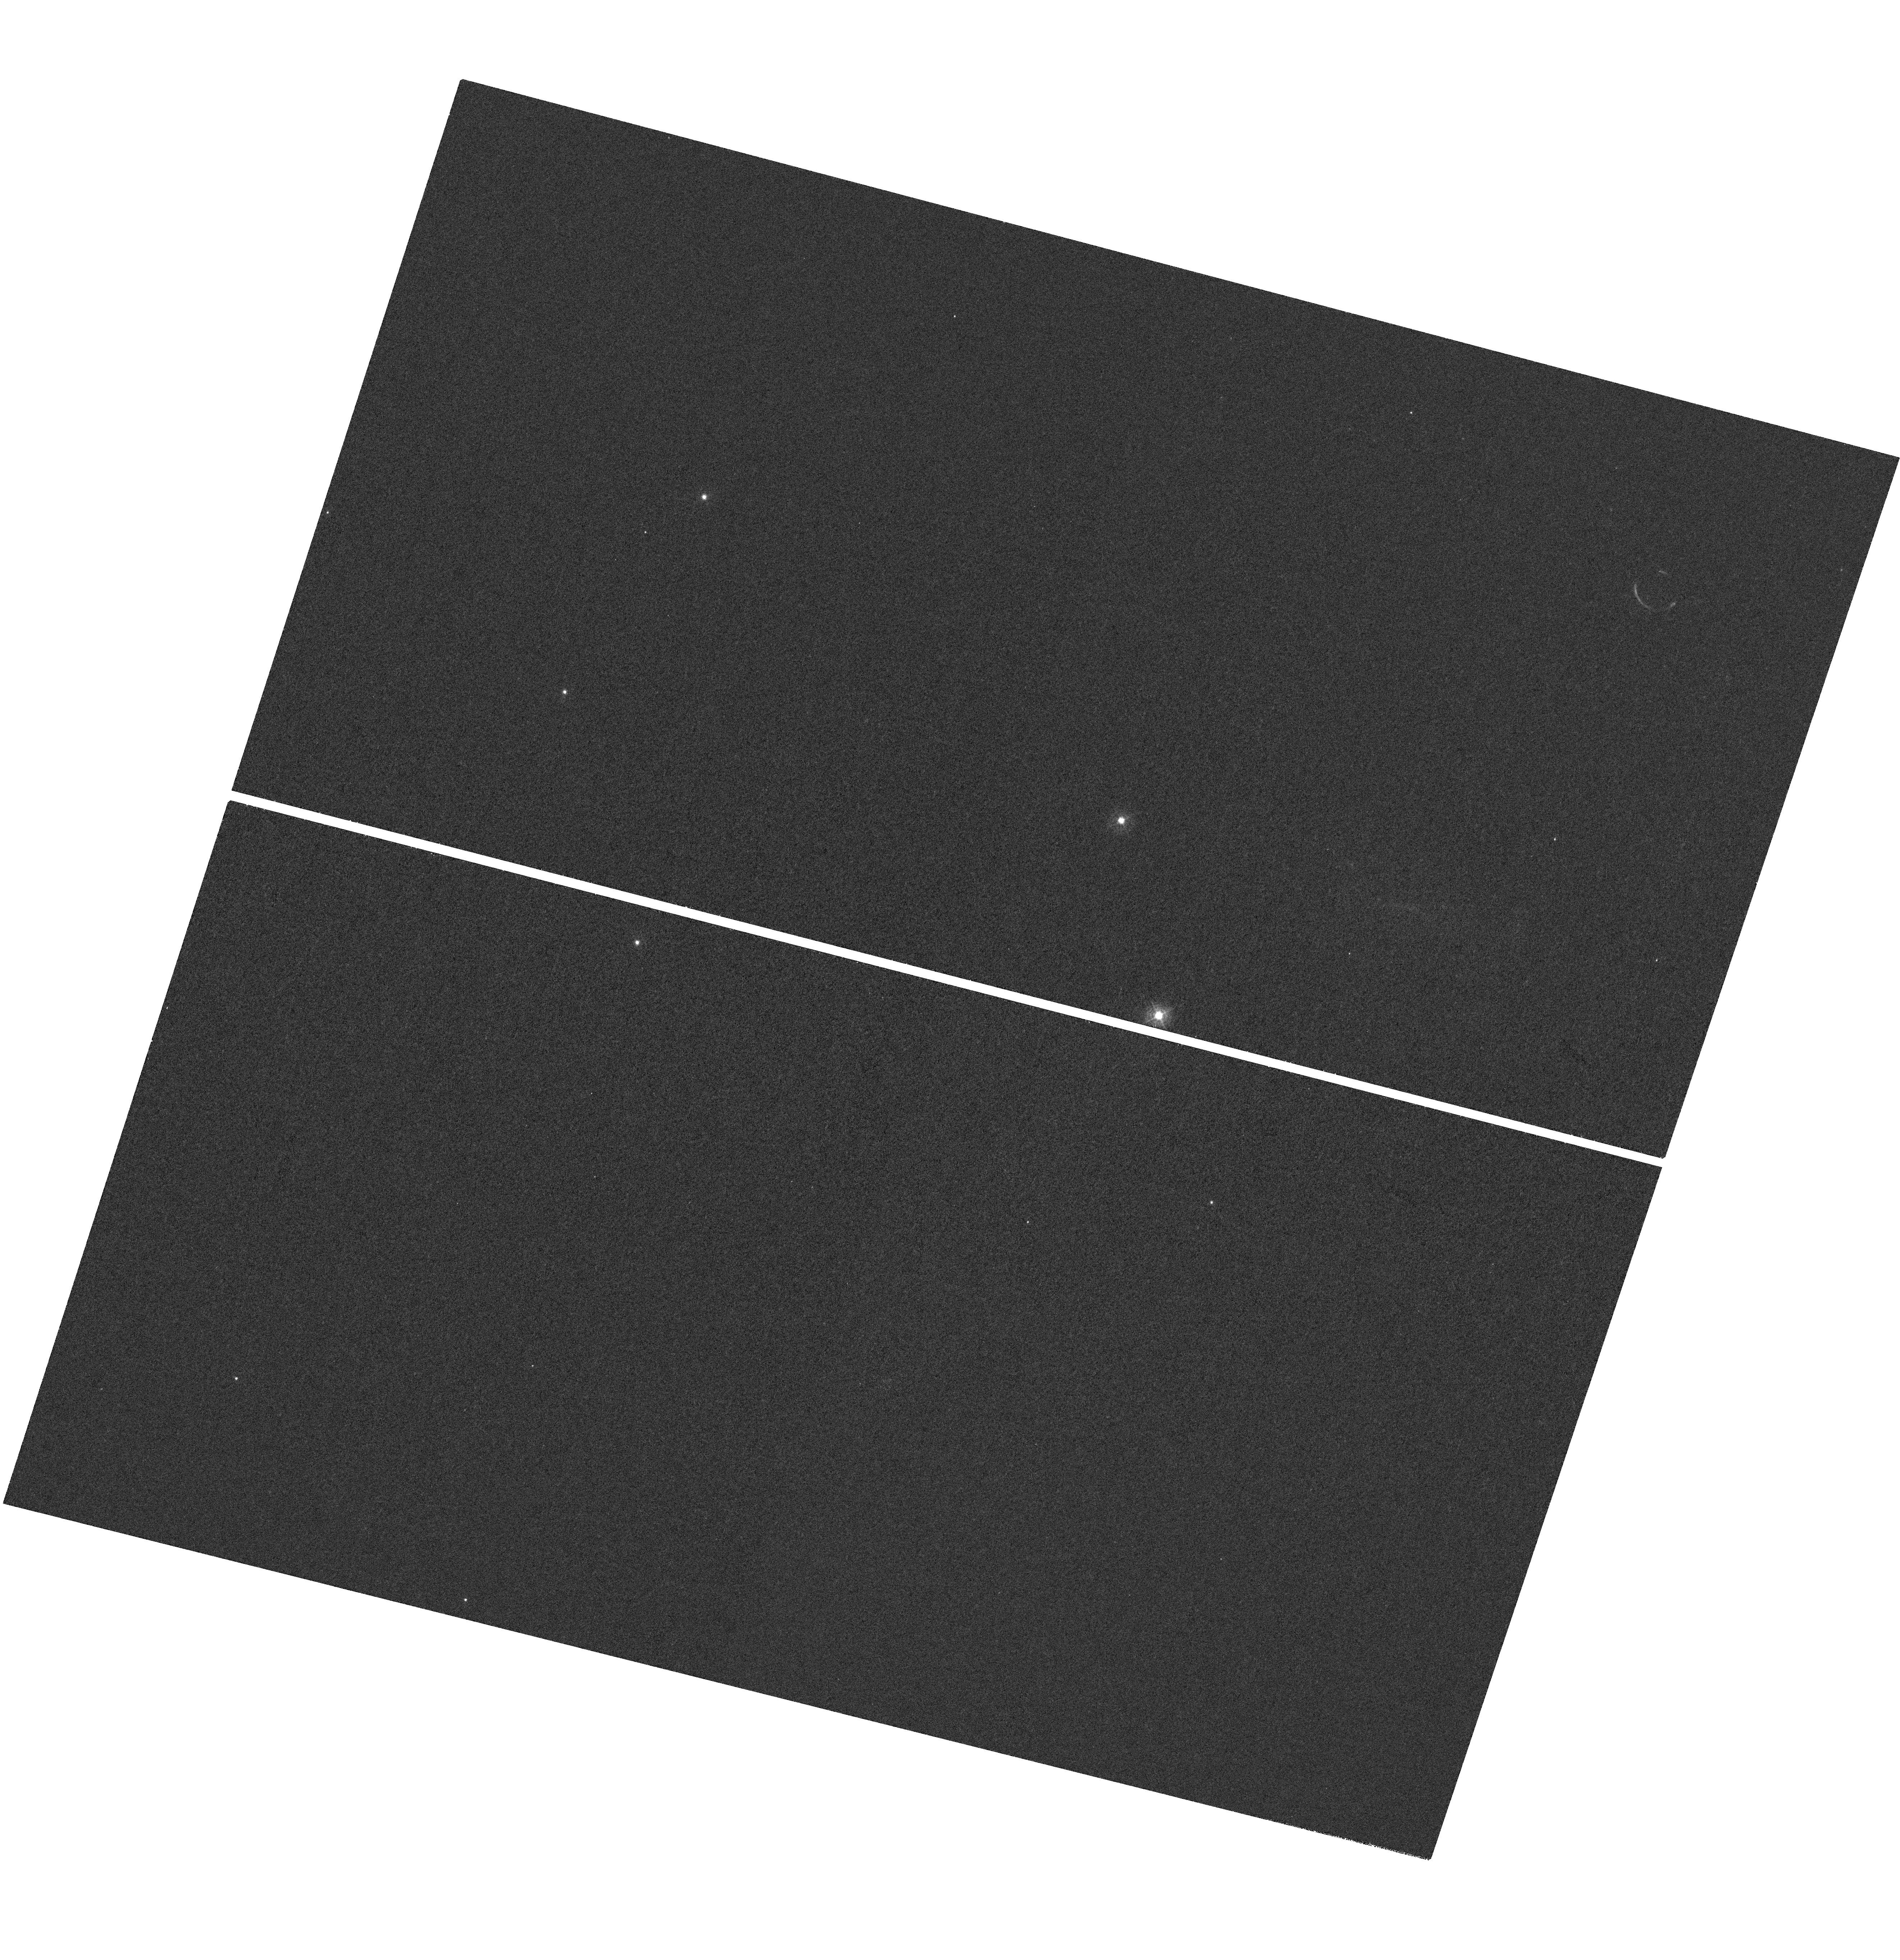
Target: J1356-2313
Instrument: WFC3/UVIS
Filter: F373N
Exposure: 1.4 h
Observation ID: hst_16876_01_wfc3_uvis_f373n_iesh01

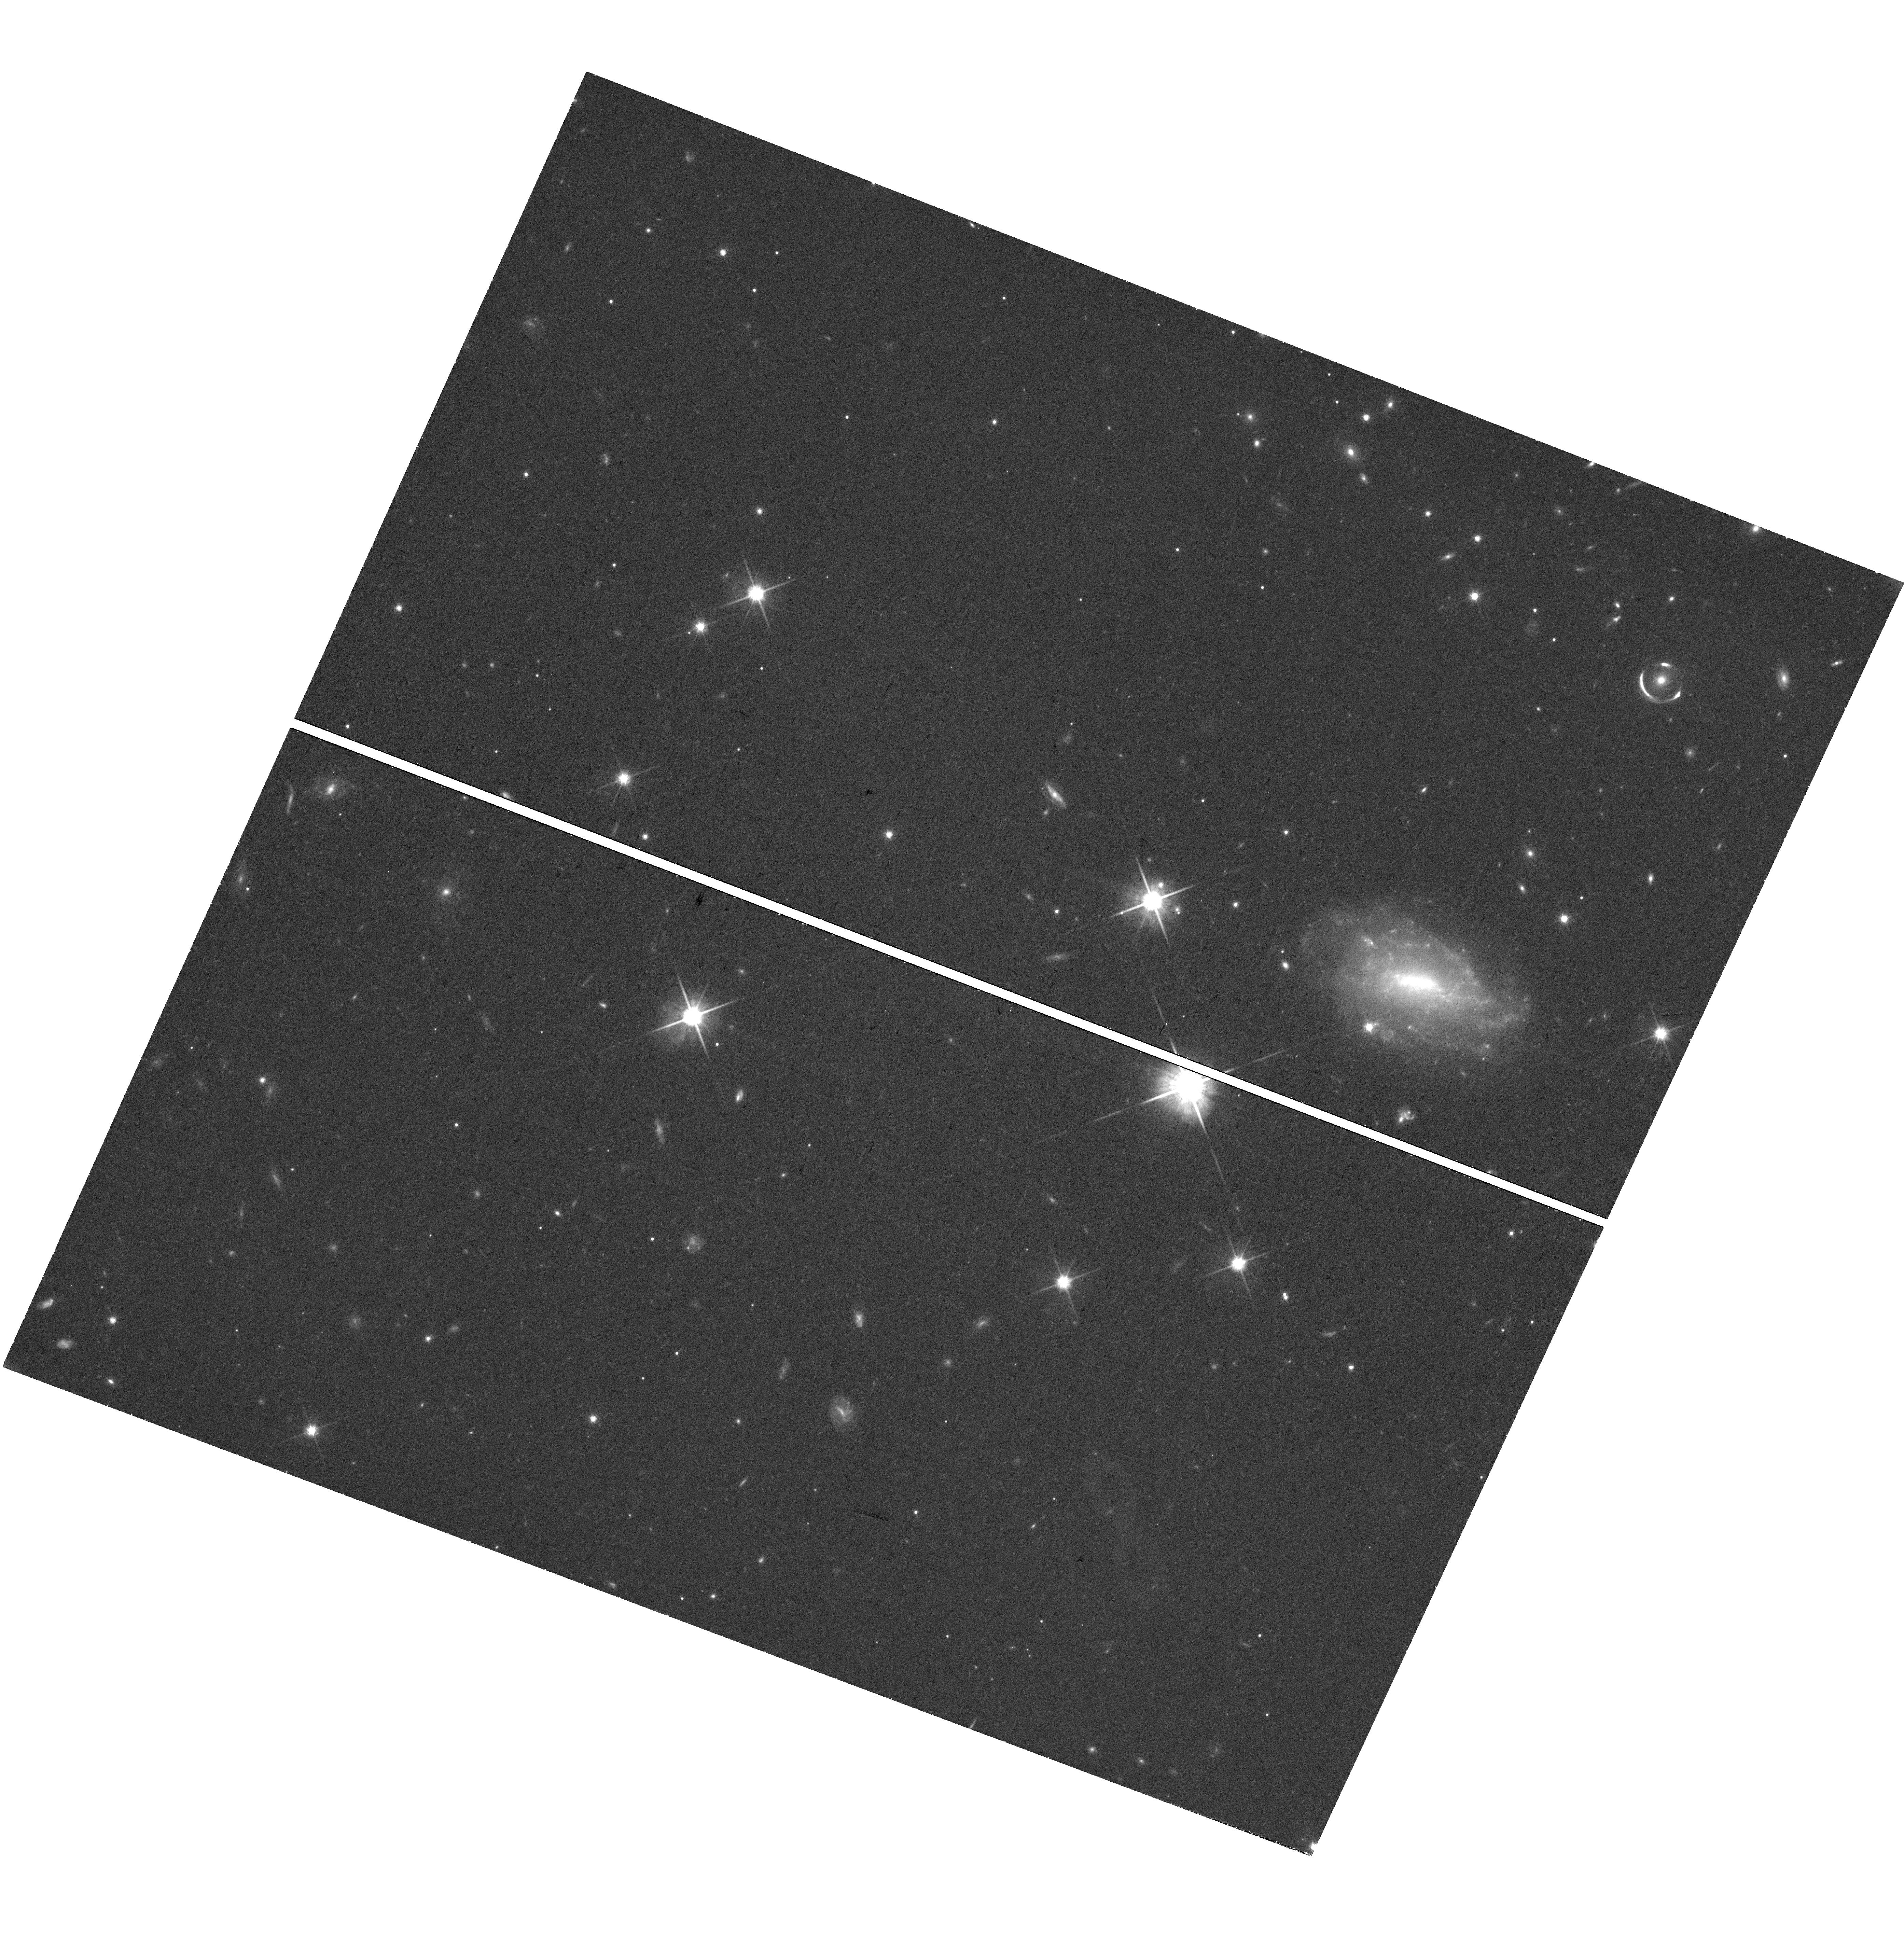
Target: J1356-2313
Instrument: WFC3/UVIS
Filter: F814W
Exposure: 39 min
Observation ID: hst_16876_04_wfc3_uvis_f814w_iesh04

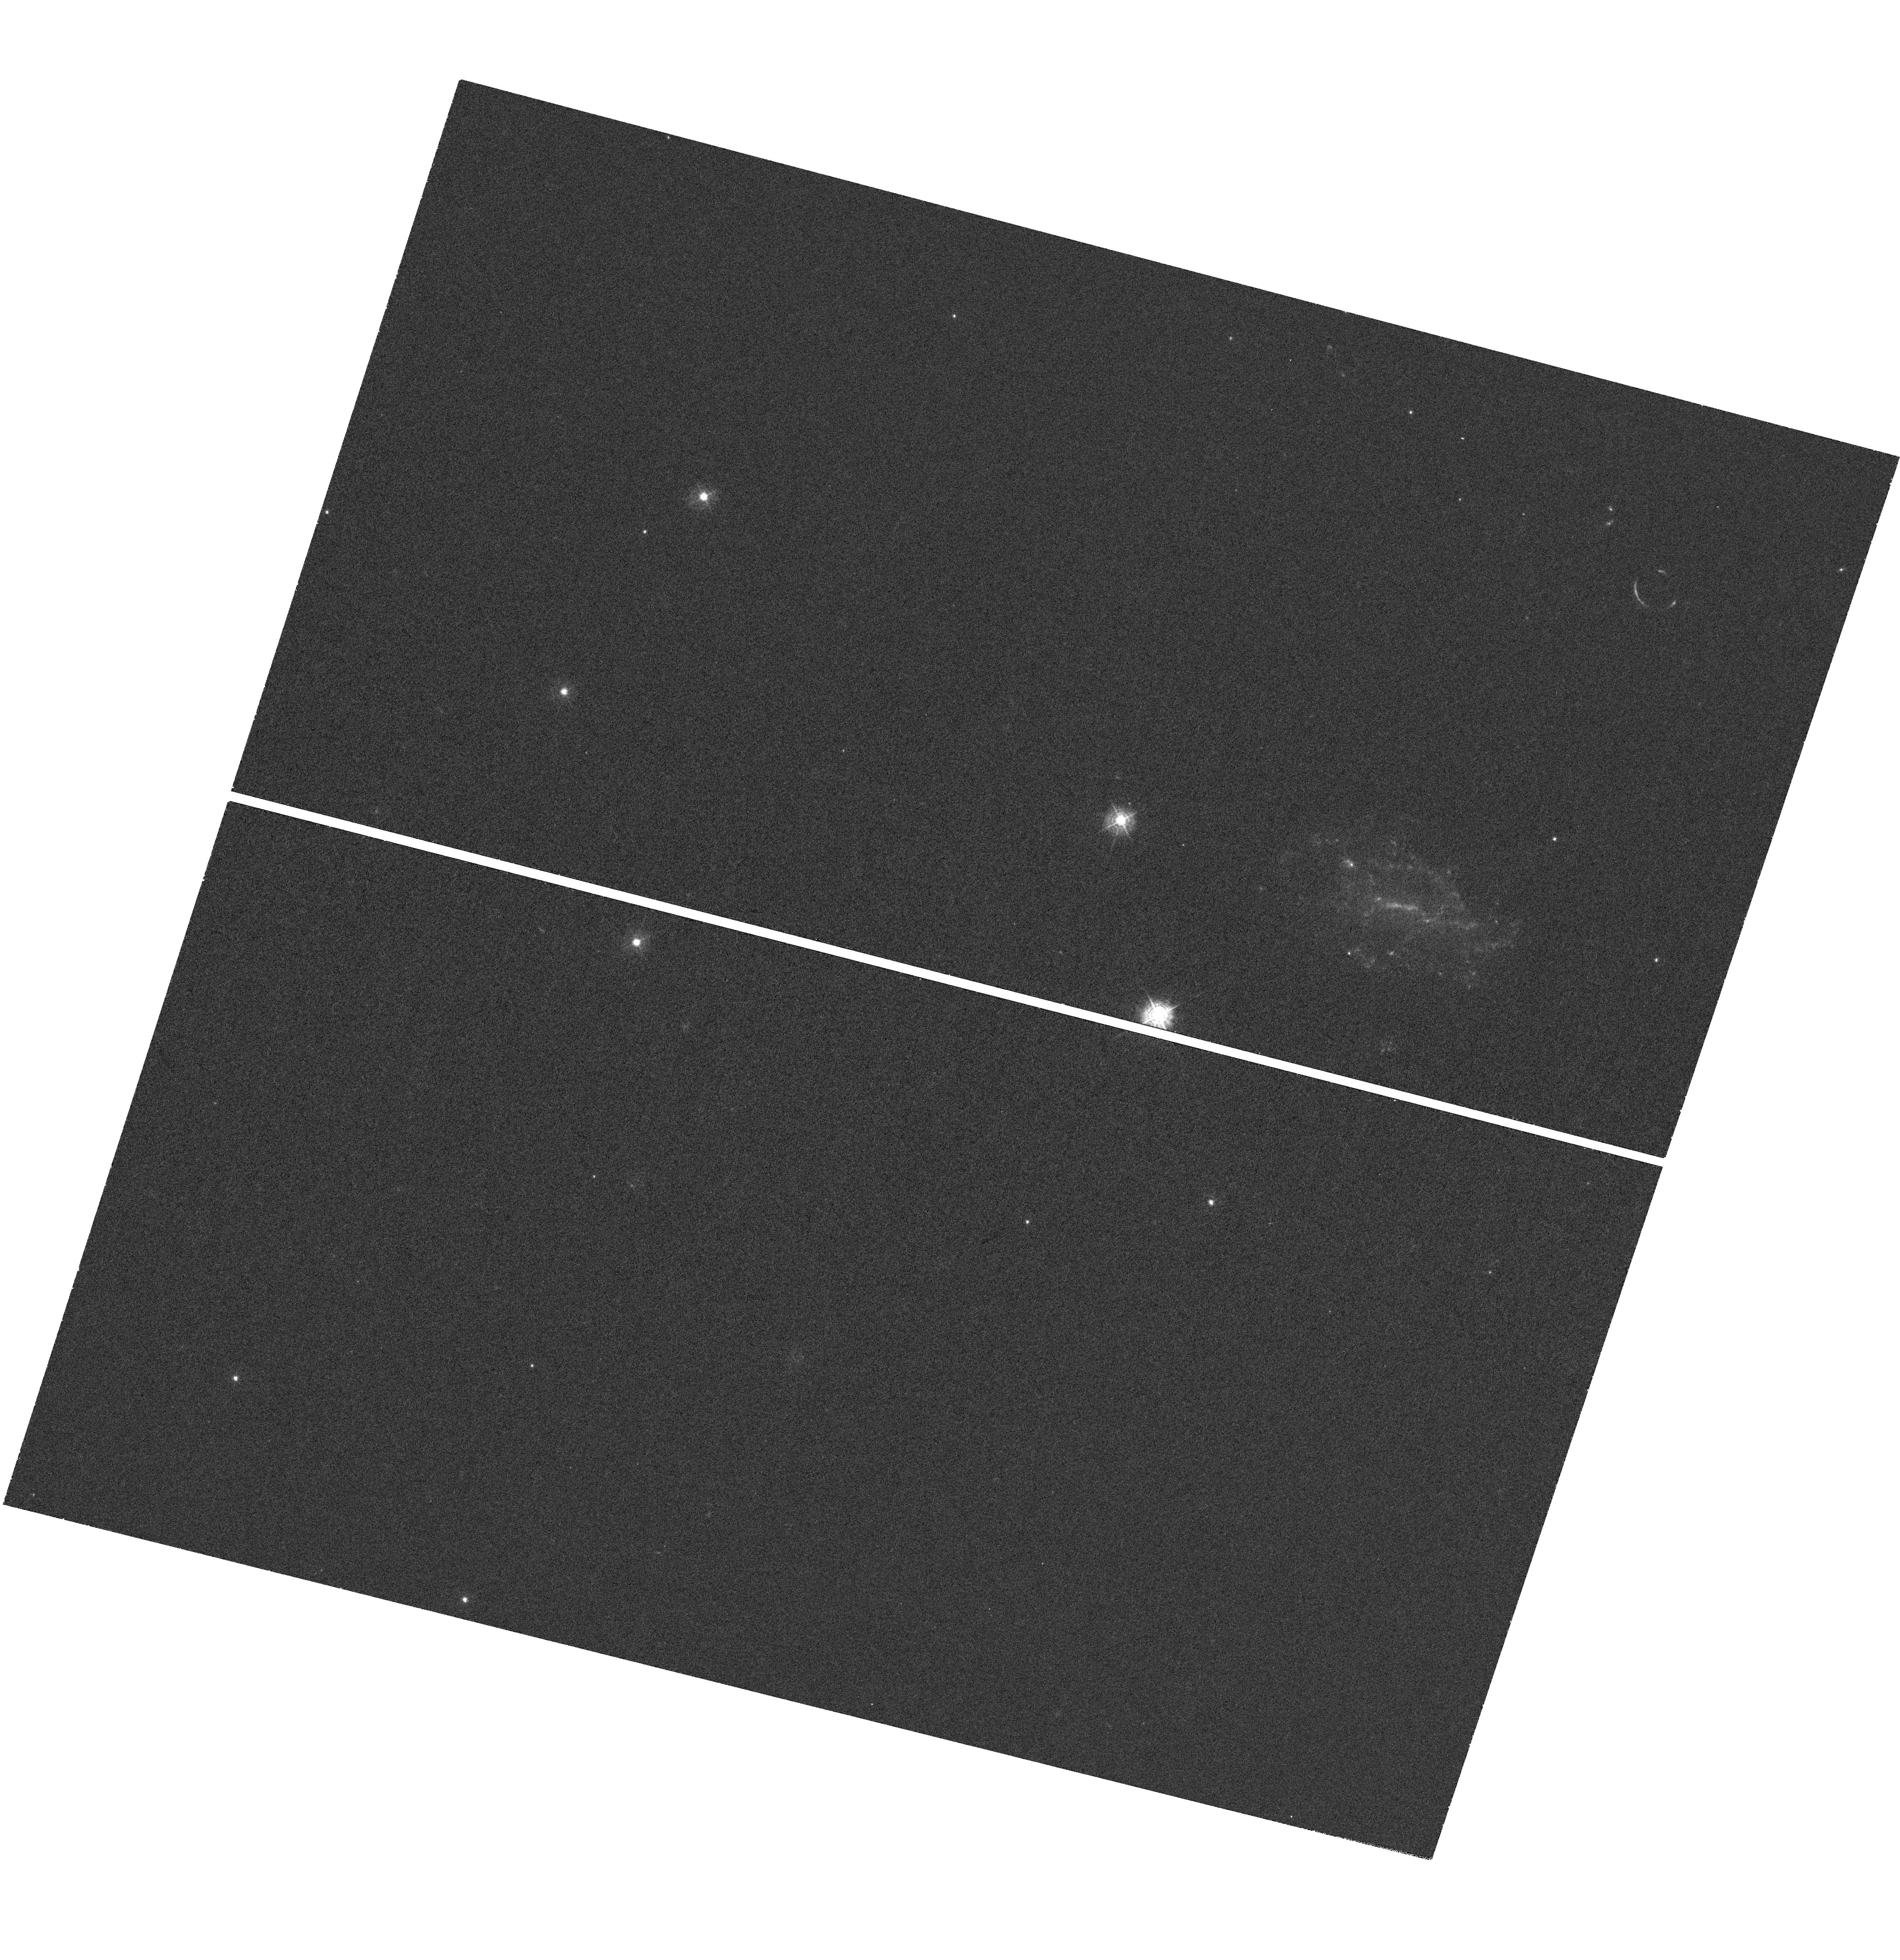
Target: J1356-2313
Instrument: WFC3/UVIS
Filter: F390M
Exposure: 1.4 h
Observation ID: hst_16876_02_wfc3_uvis_f390m_iesh02

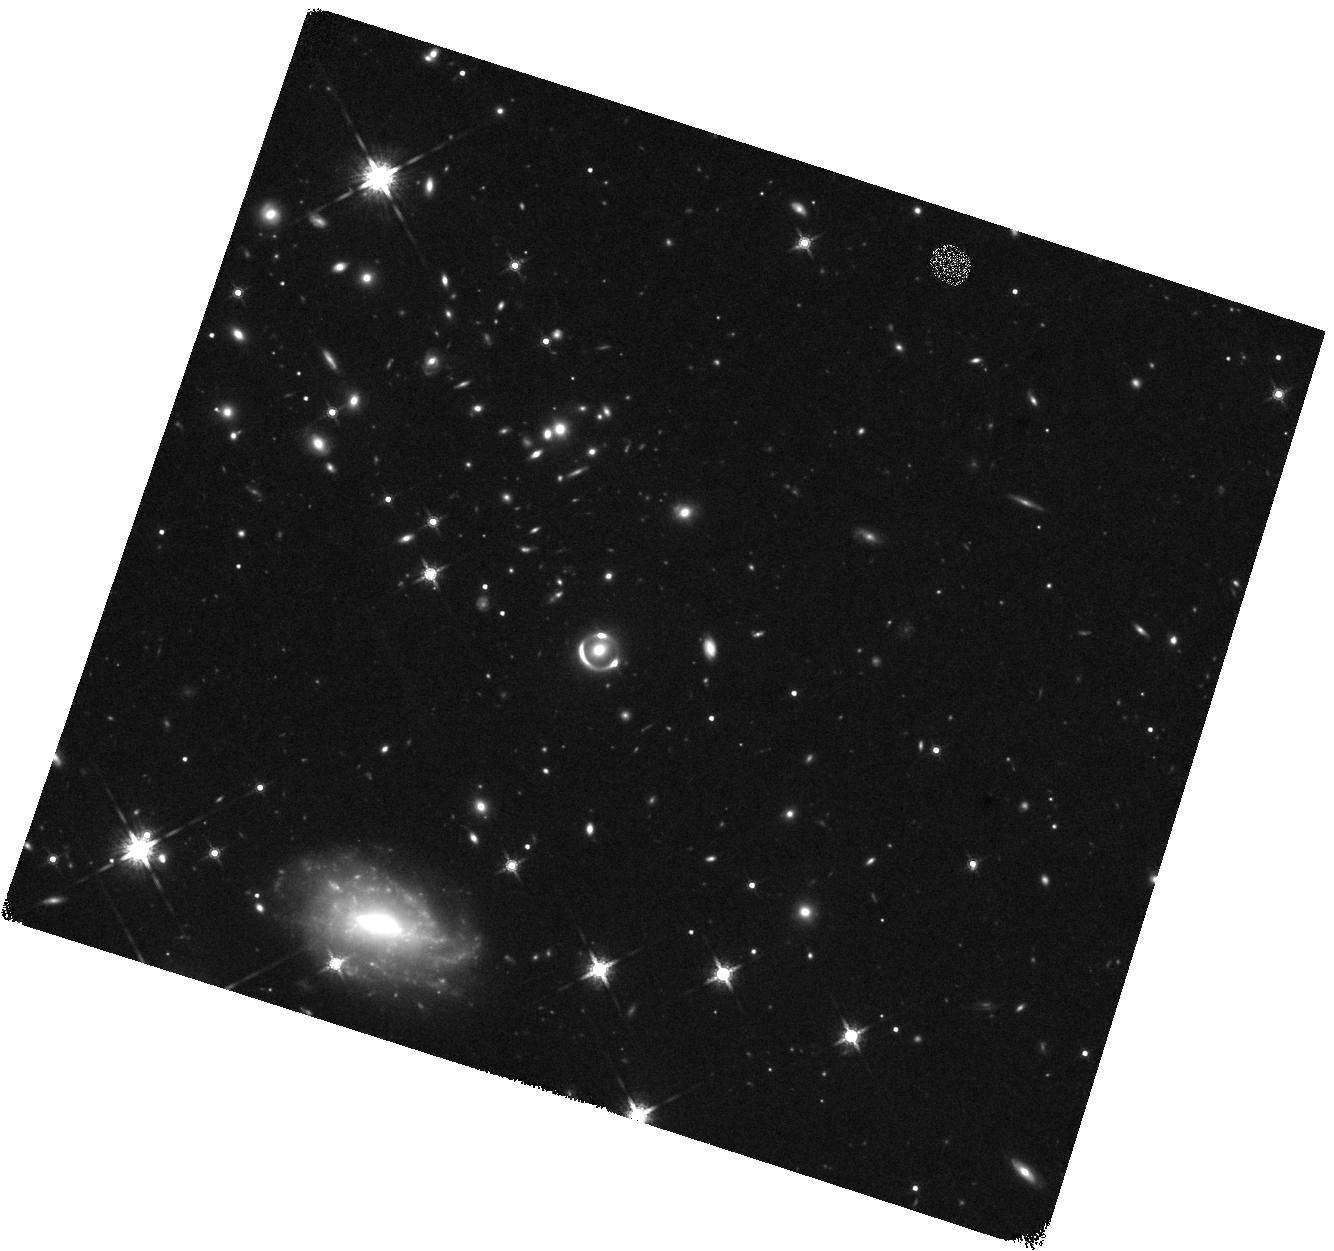
Target: J1356-2313
Instrument: WFC3/IR
Filter: F160W
Exposure: 39 min
Observation ID: hst_16876_06_wfc3_ir_f160w_iesh06

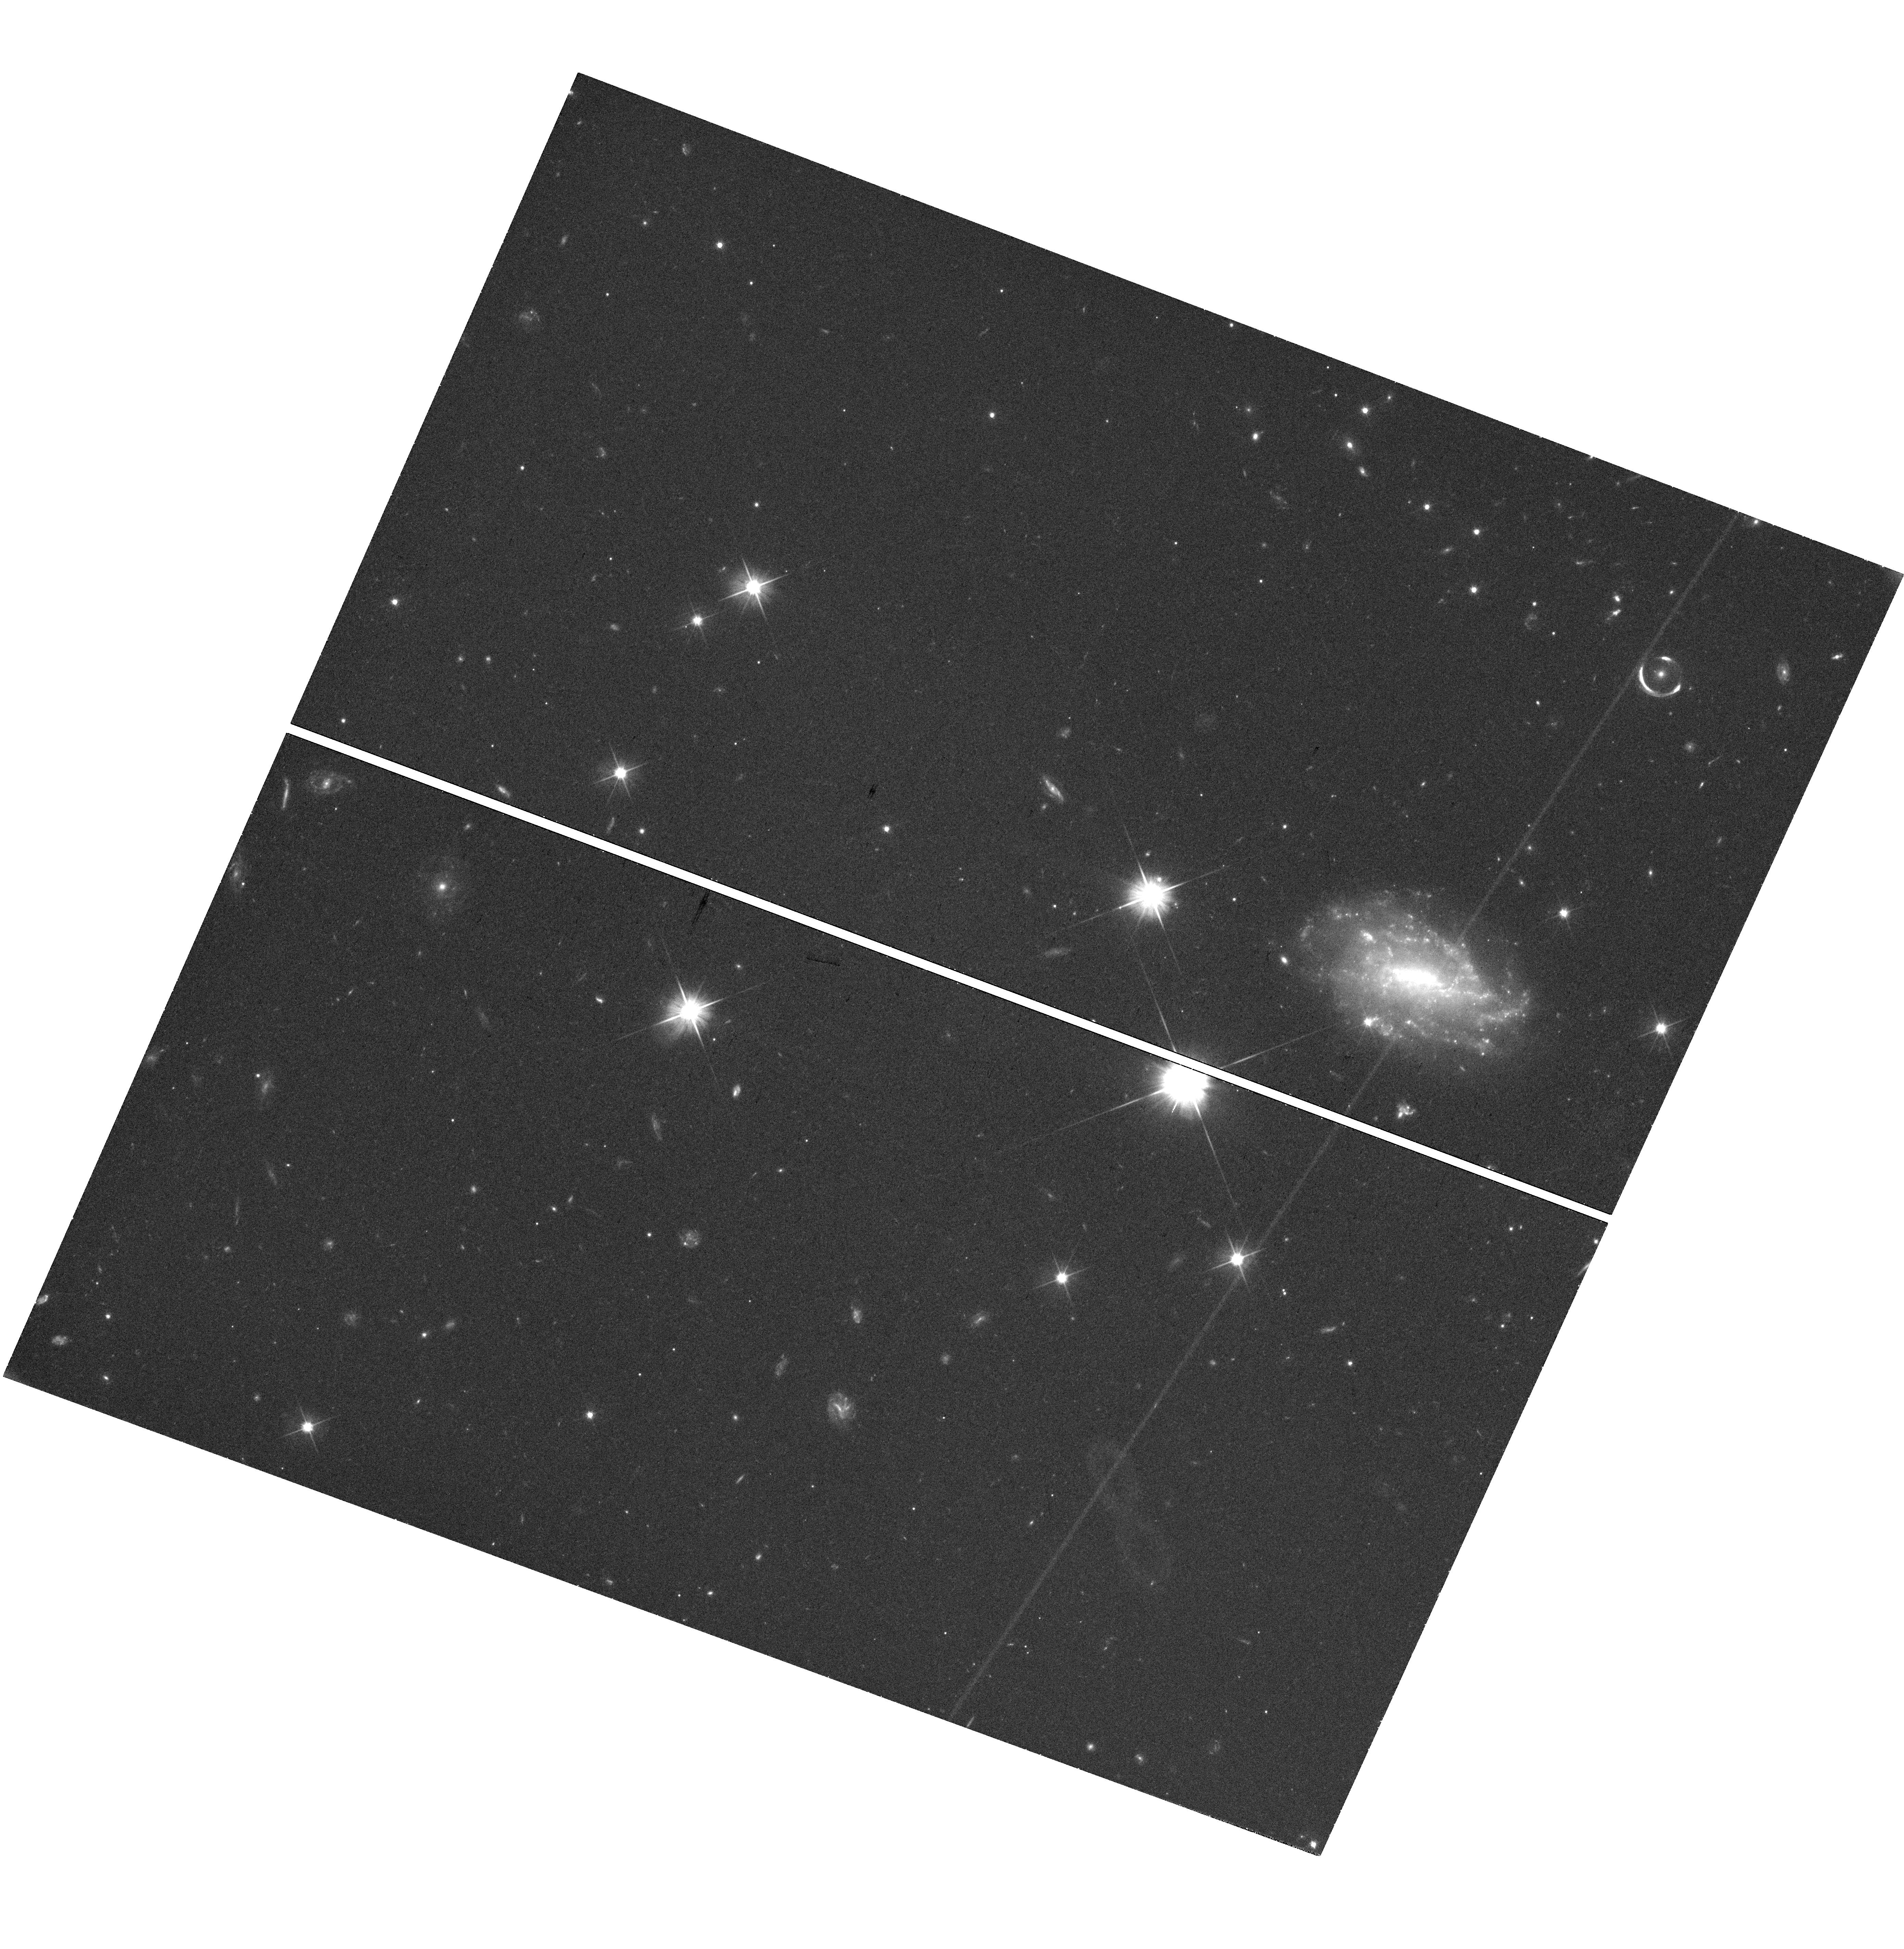
Target: J1356-2313
Instrument: WFC3/UVIS
Filter: F606W
Exposure: 40 min
Observation ID: hst_16876_03_wfc3_uvis_f606w_iesh03

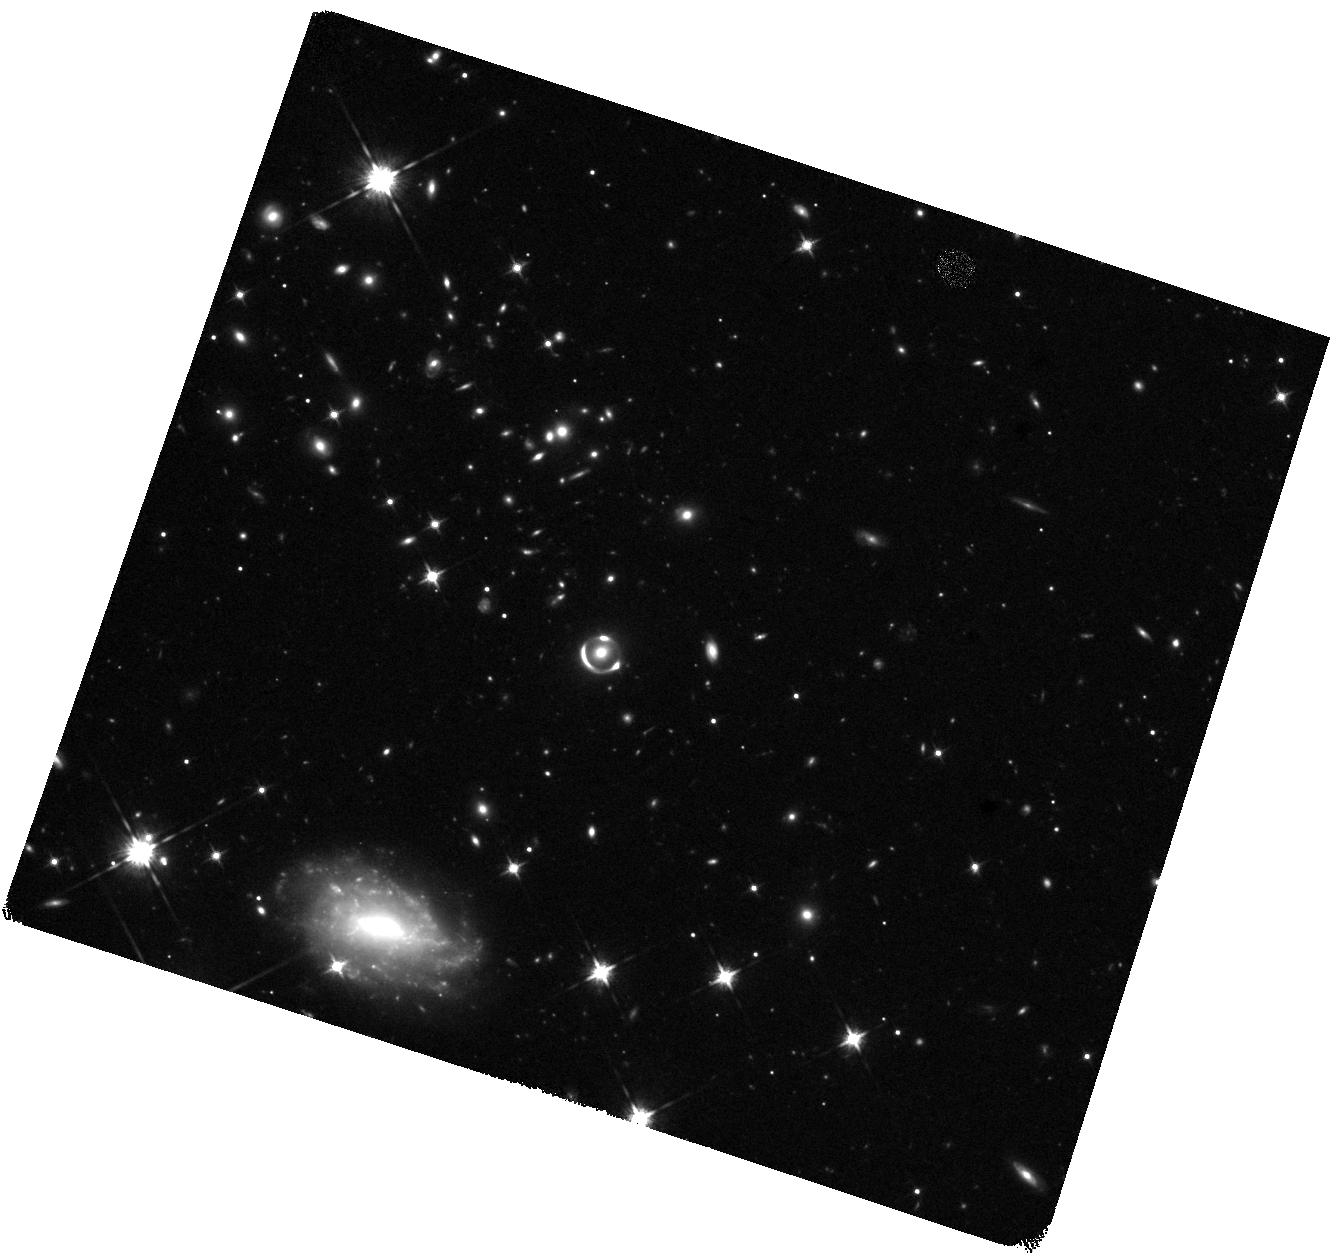
Target: J1356-2313
Instrument: WFC3/IR
Filter: F125W
Exposure: 39 min
Observation ID: hst_16876_05_wfc3_ir_f125w_iesh05

Unveiling the Source of Extreme Ionization in a Lensed Galaxy at z=2.6 (PI: Erb, Dawn K.)

Studies of the most highly ionized galaxies in the universe offer insights into the complex interplay between feedback, shocks, and radiative cooling, driven by extreme star formation or accreting supermassive black holes. We here propose eight orbits of broad and narrowband imaging of J1356-2313, a puzzling, newly discovered gravitationally lensed source at z=2.6 with the highly unusual combination of extreme high ionization UV line emission from O VI, N V, He II and C IV coupled with damped Lya absorption. Integral field spectroscopy of the kinematically narrow O VI emission reveals that it is gravitationally lensed into an arc, indicating a spatially extended source larger than an AGN narrow-line region; further, the line is kinematically inconsistent with a quasar outflow. The very high ionization emission lines may instead be a signature of catastrophic radiative cooling, which may suppress feedback in the most extreme starbursts. With the proposed broadband imaging, we will construct a lensing model and determine the intrinsic luminosity of the source and the structure of the emitting region(s). Modeling of the spectral energy distribution will offer further constraints on the nature of the ionizing source. We also propose narrowband imaging of the extremely strong and spatially extended O VI emission, which is fortuitously redshifted into the F373N filter. The spatial resolution of HST in combination with the magnification of gravitational lensing will provide an unprecedented map of extremely high ionization line emission in the distant universe, allowing tests of the emission mechanisms discussed above.